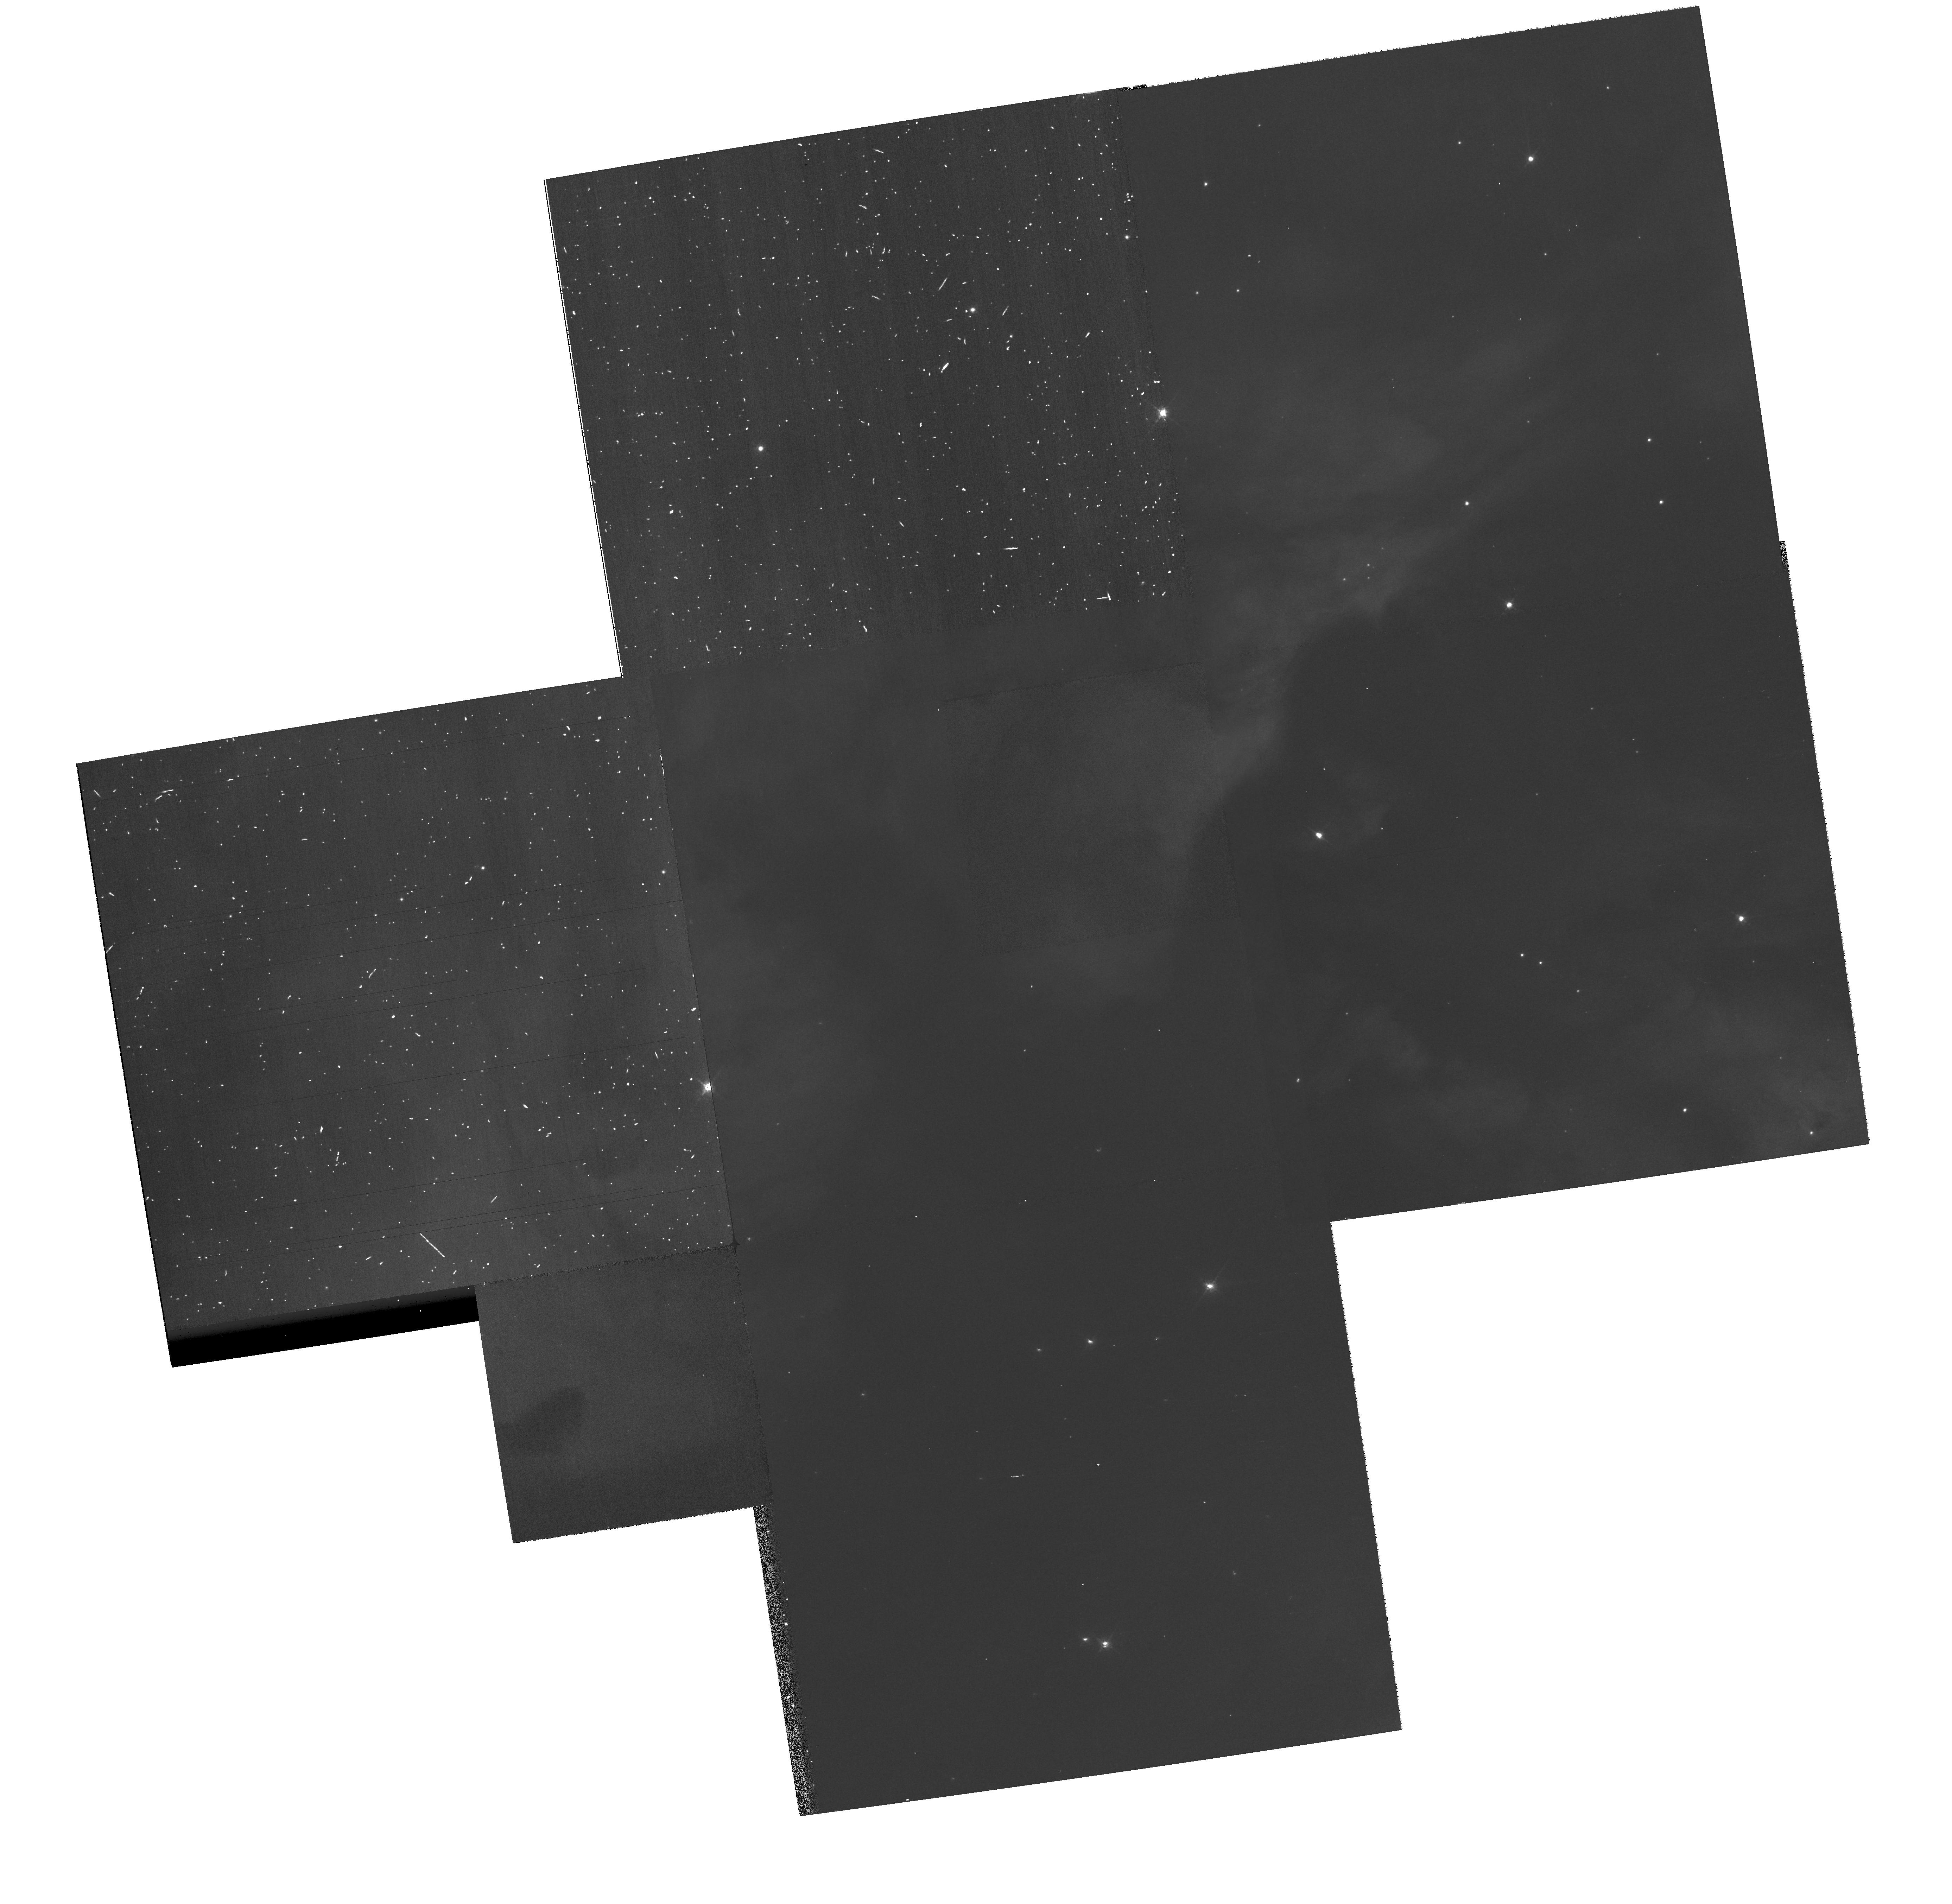
Target: NGC3372-TR16
Instrument: WFPC2/PC
Filter: F656N
Exposure: 23 min
Observation ID: hst_10241_06_wfpc2_pc_f656n_u90006

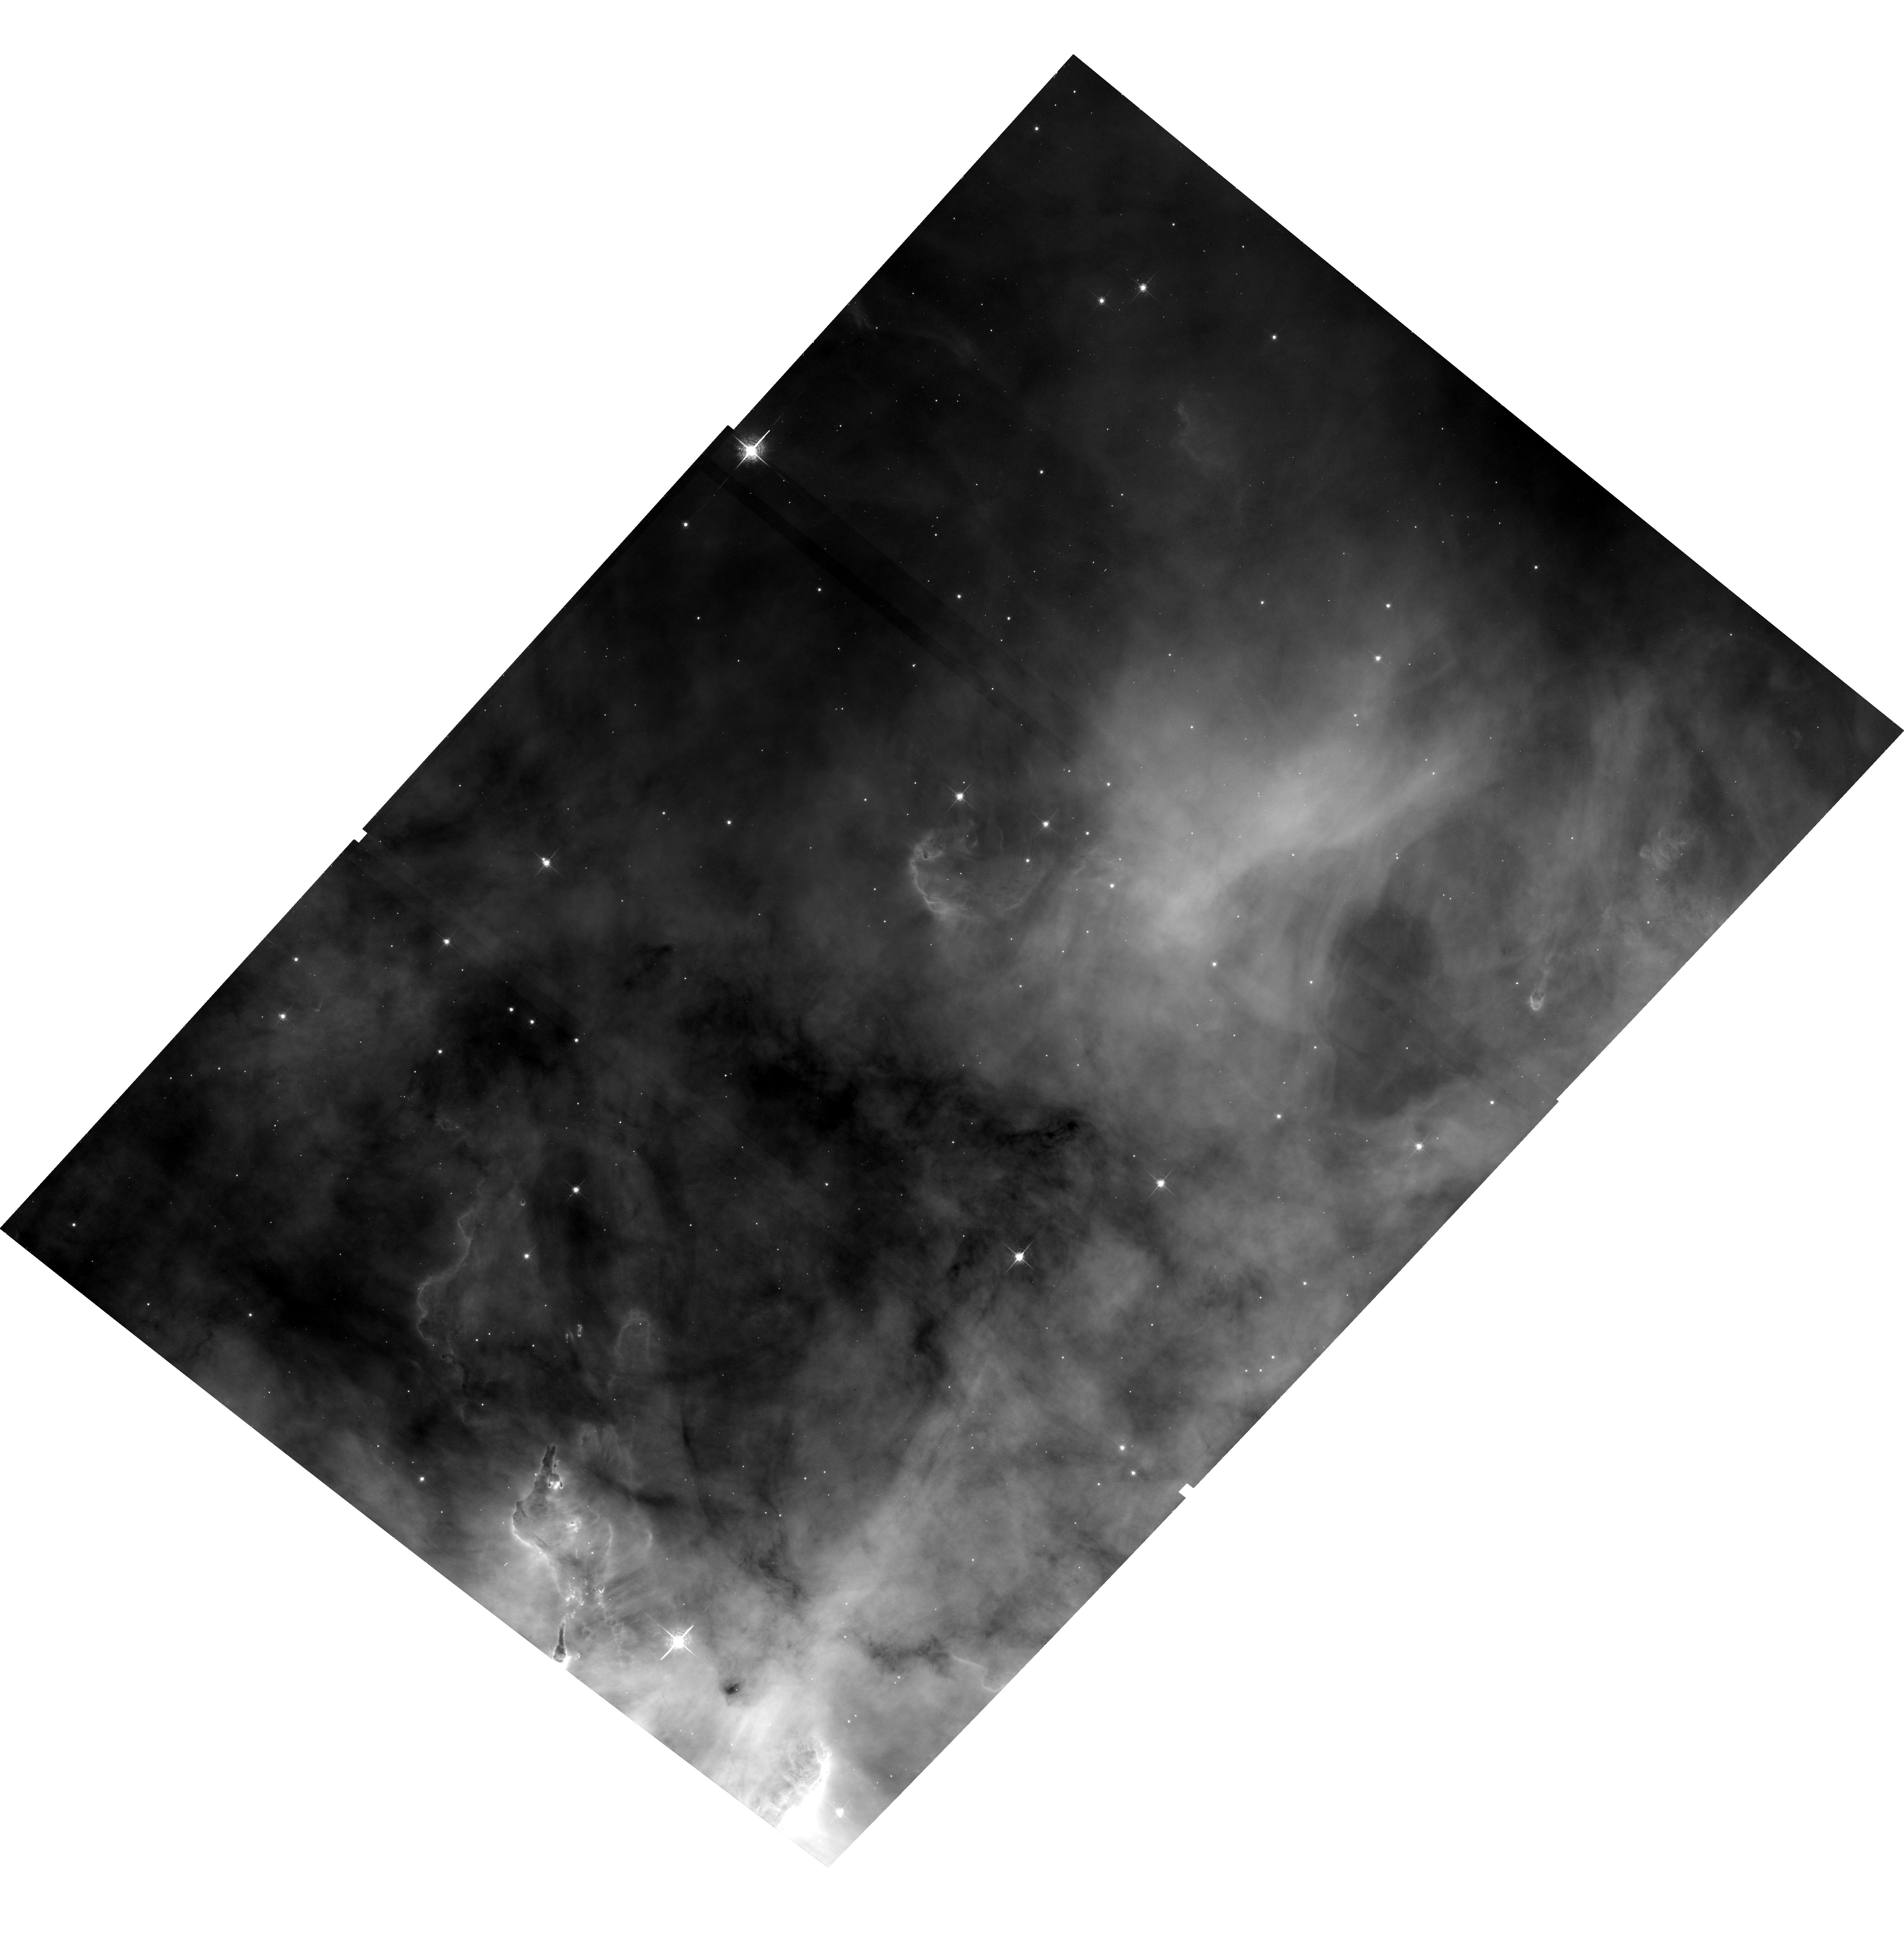
Target: NGC3372-TR14
Instrument: ACS/WFC
Filter: F658N
Exposure: 33 min
Observation ID: hst_10241_b3_acs_wfc_f658n_j900b3

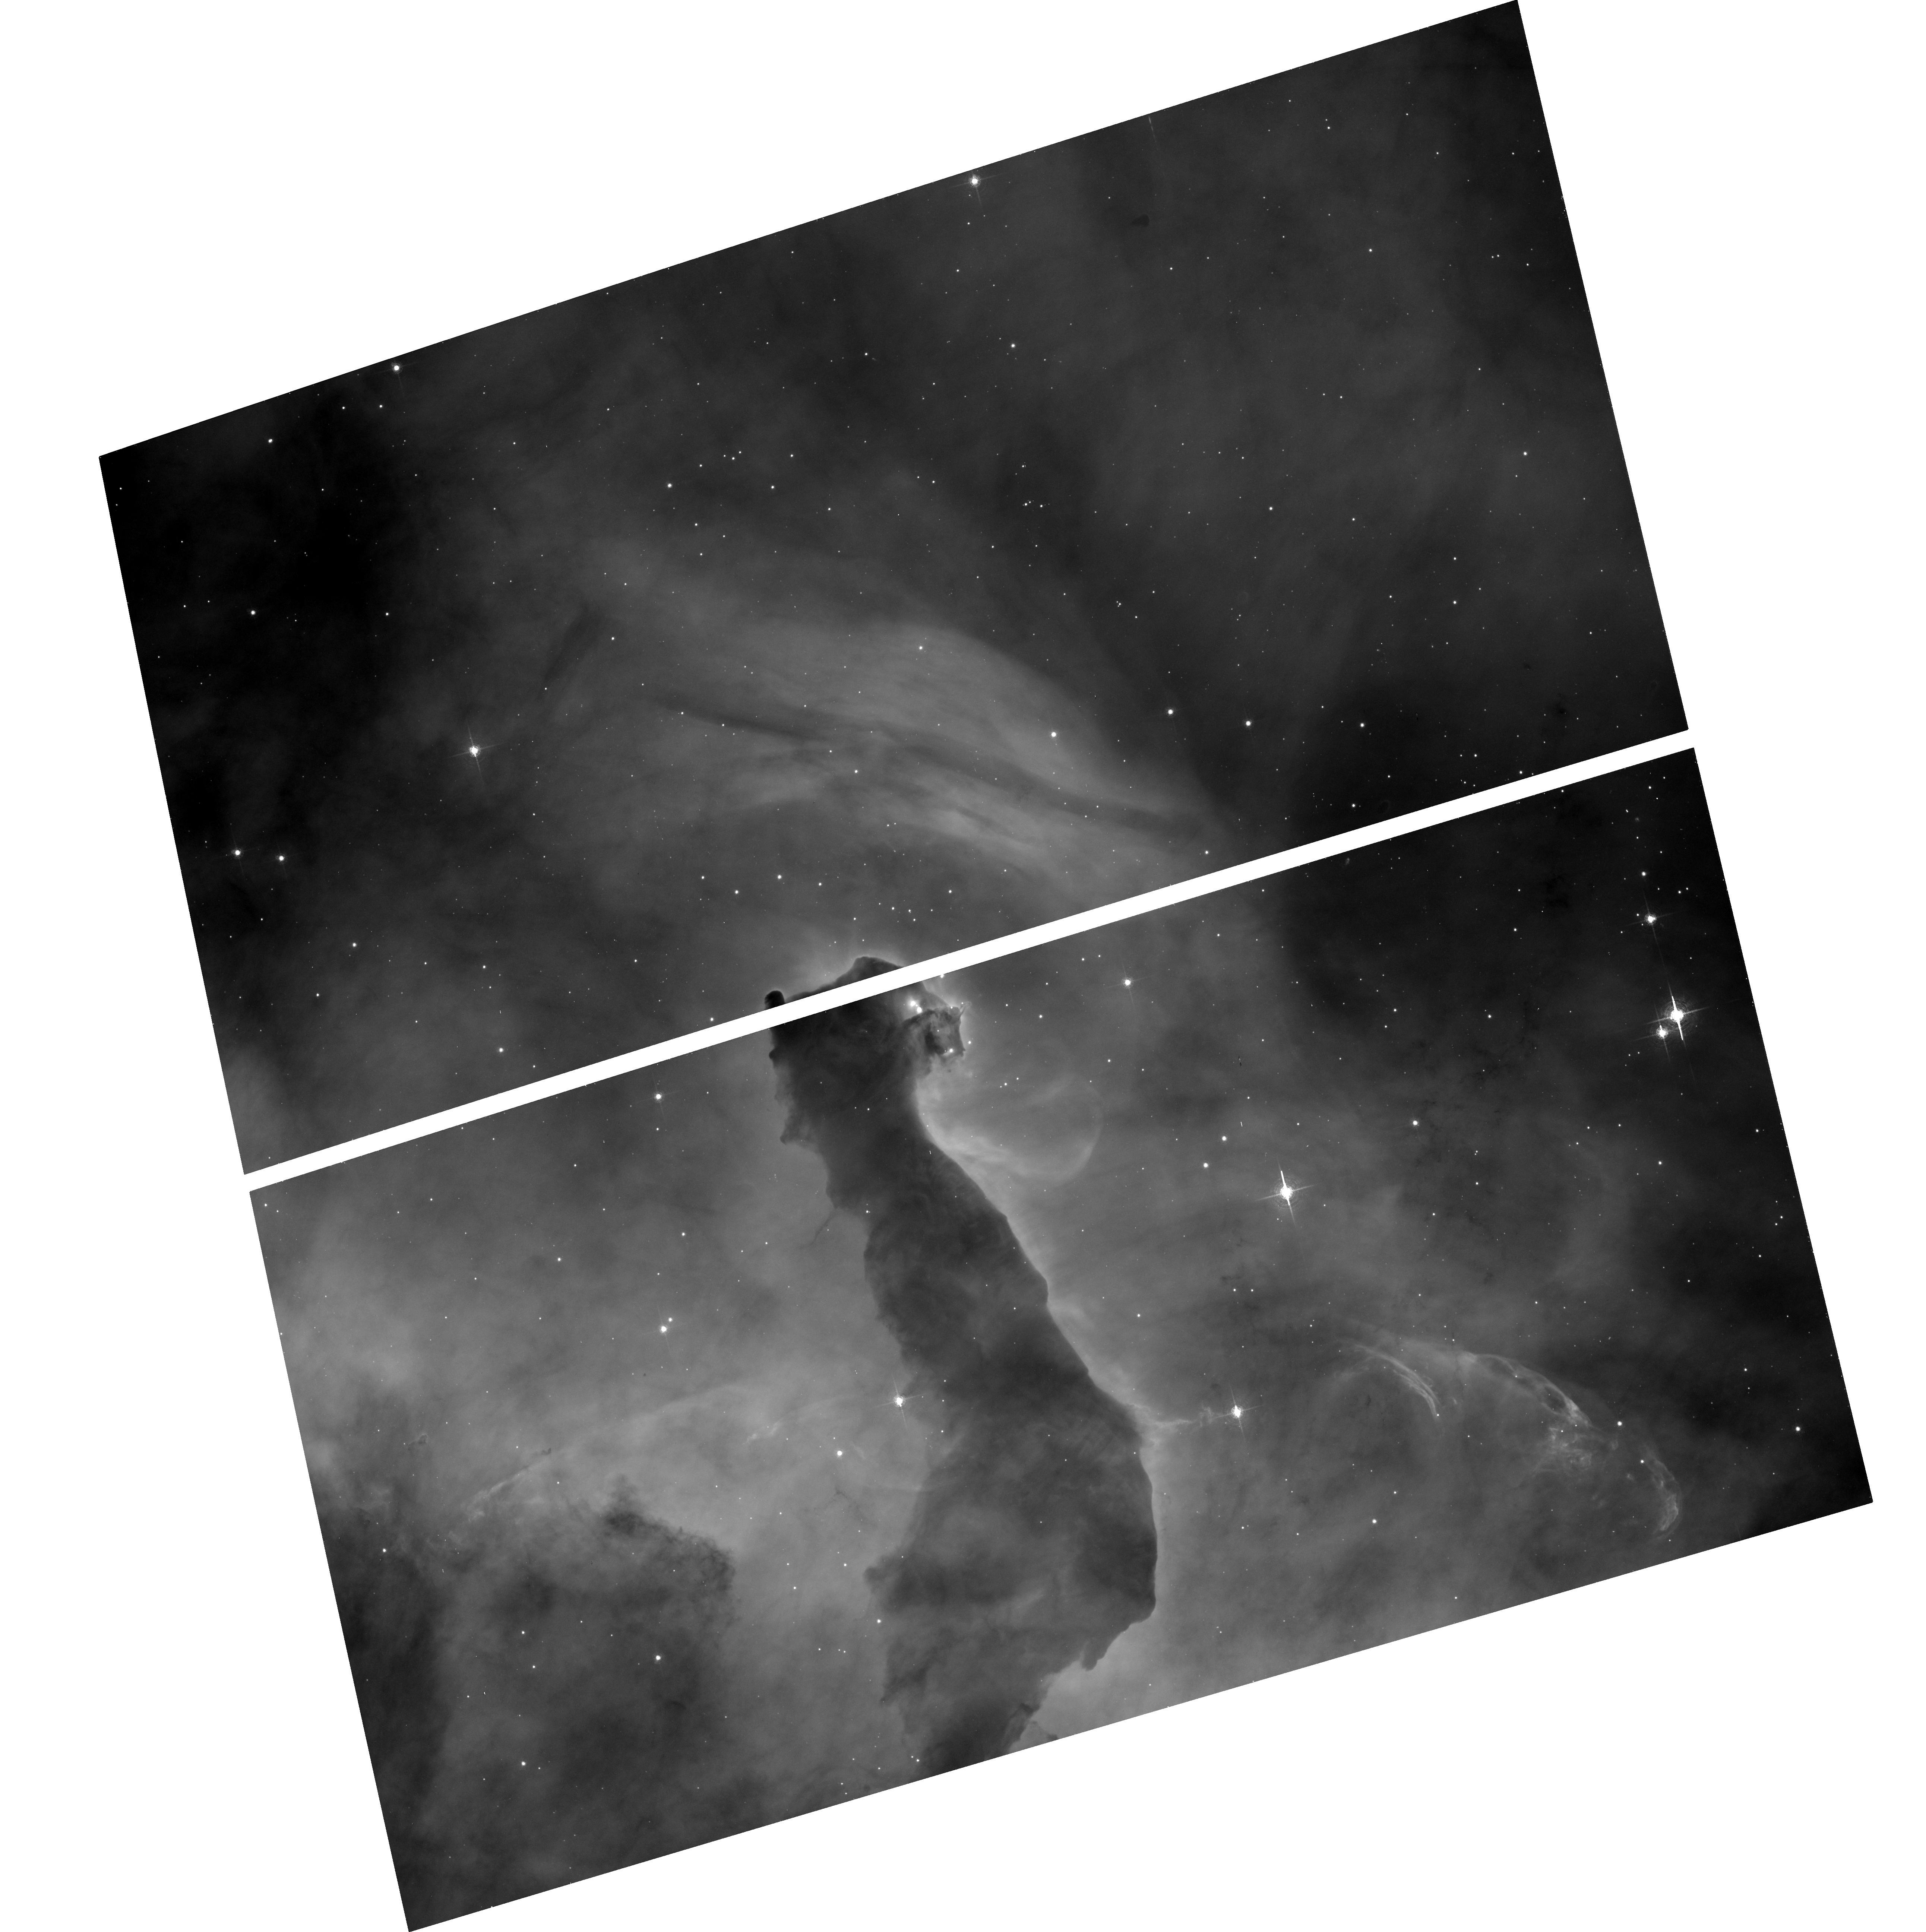
Target: NGC3372-POS23
Instrument: ACS/WFC
Filter: F658N
Exposure: 17 min
Observation ID: hst_10241_a0_acs_wfc_f658n_j900a0

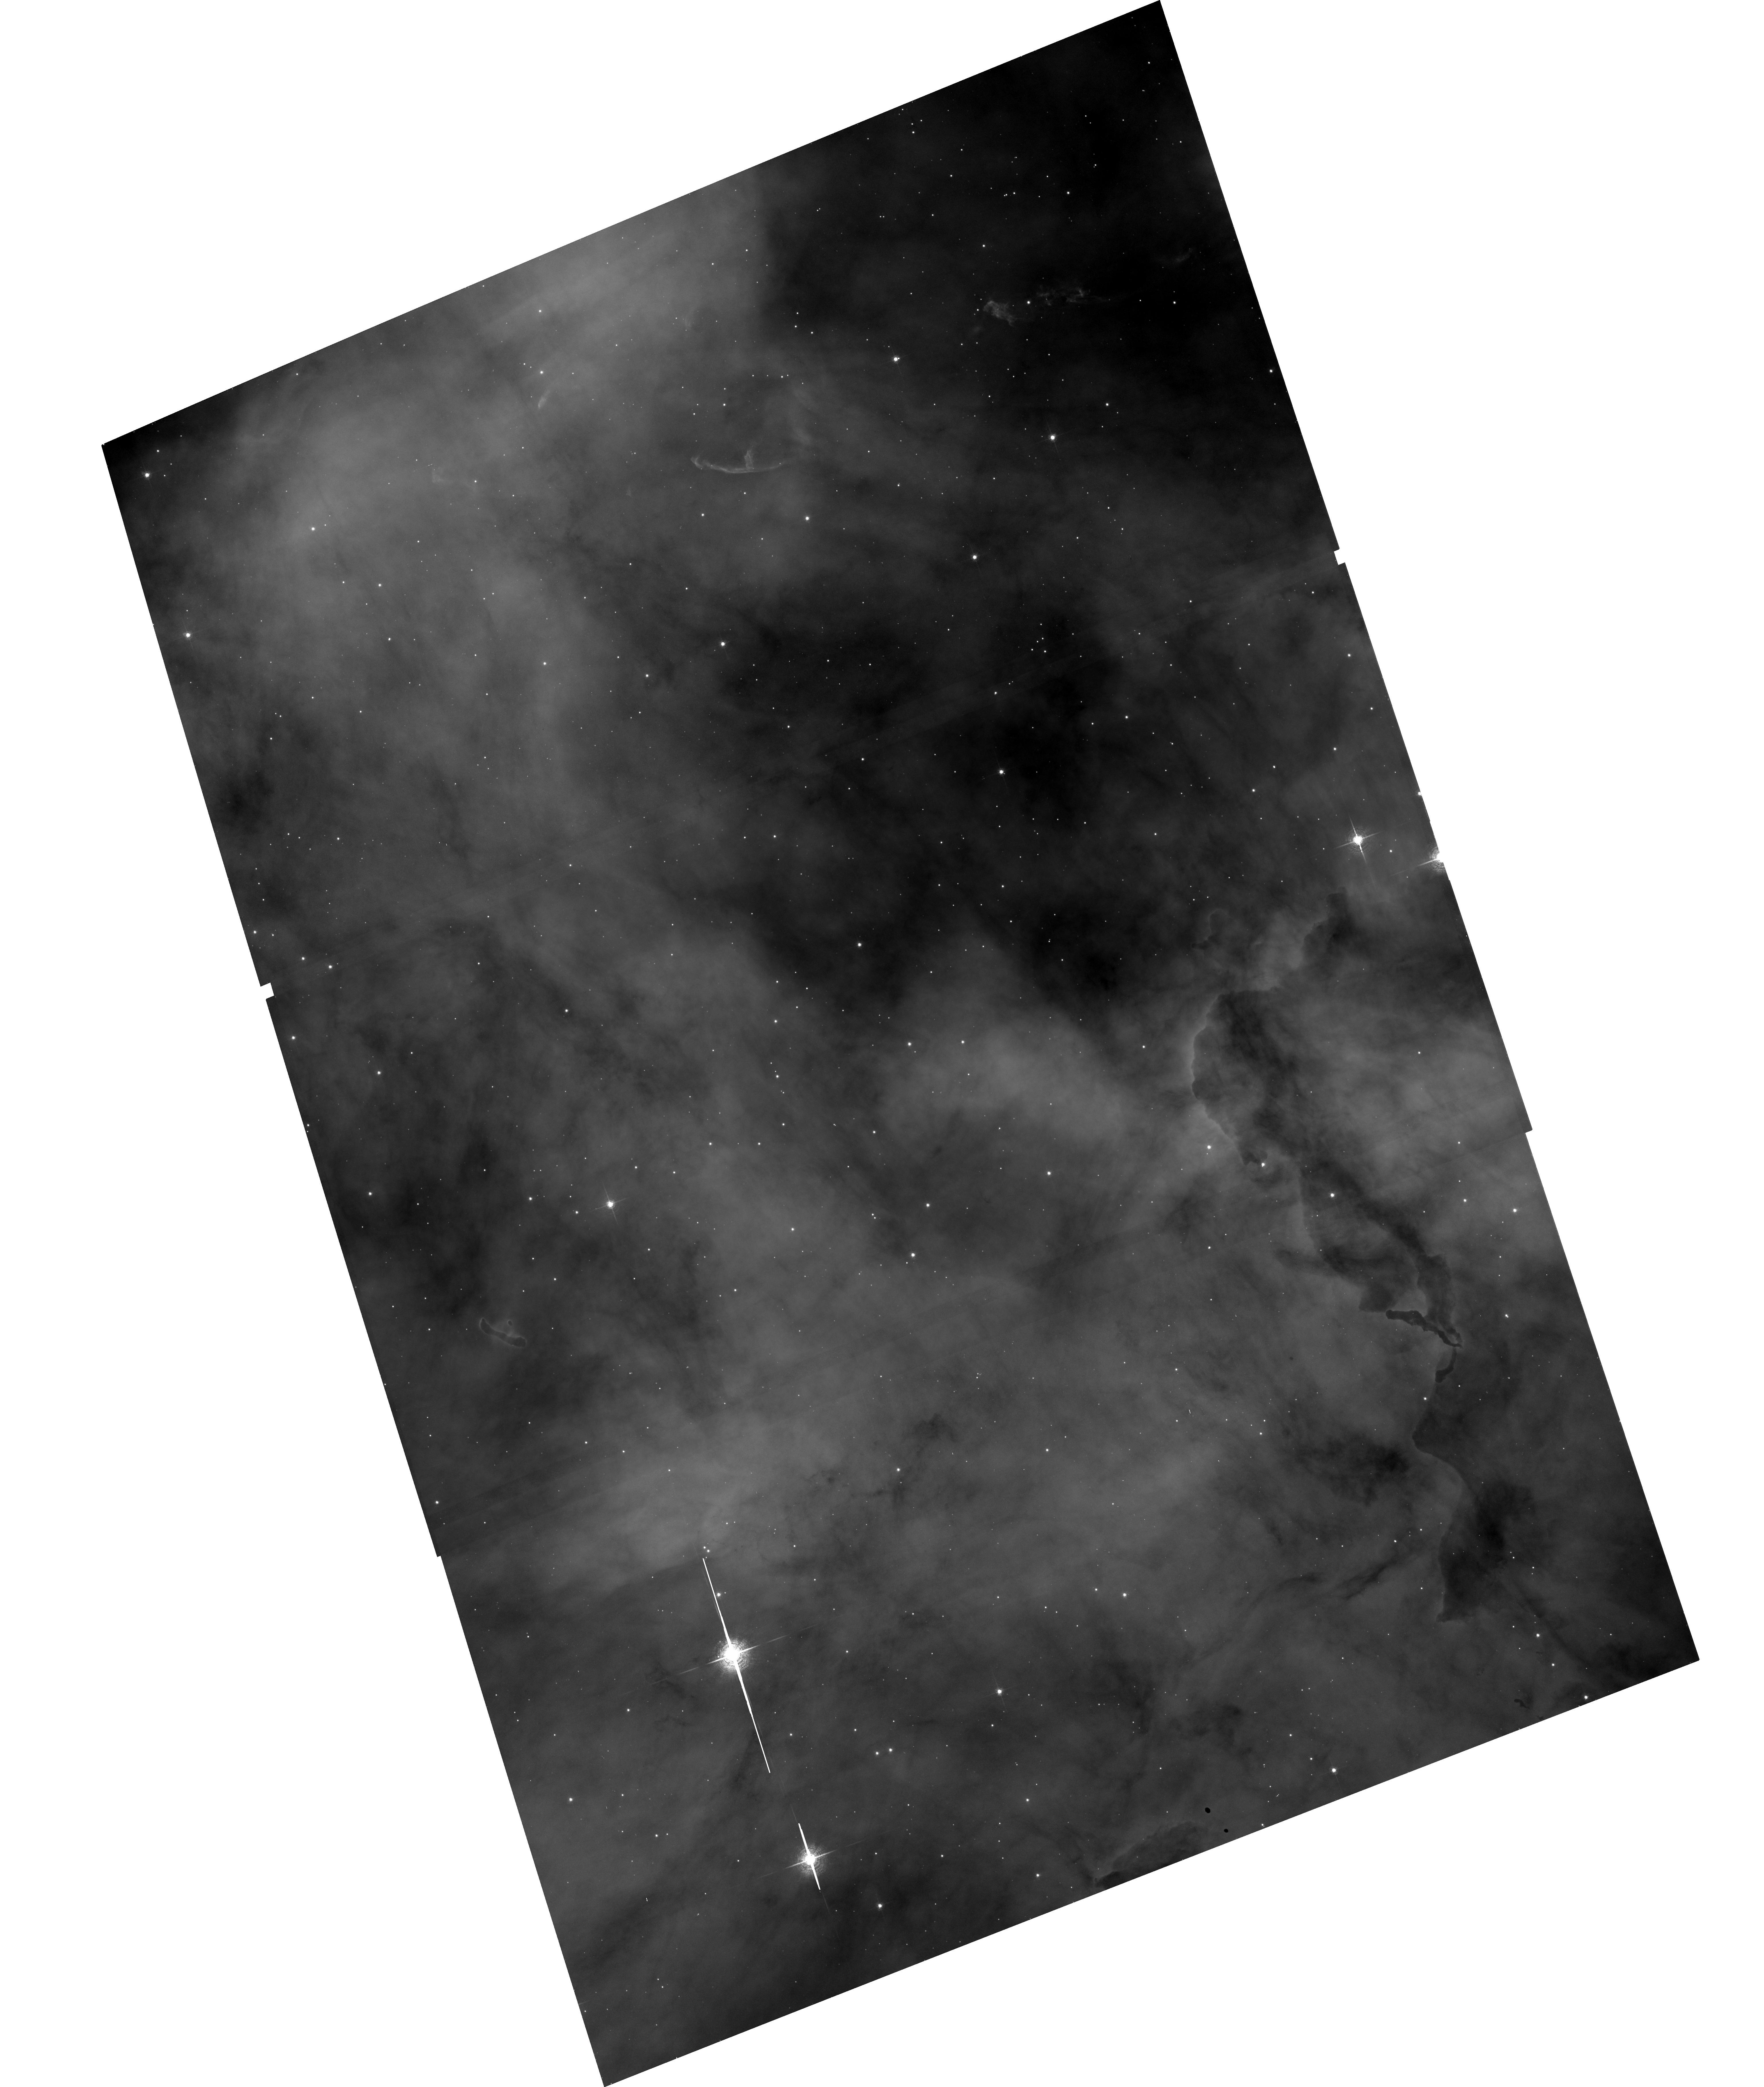
Target: NGC3372-HH666
Instrument: ACS/WFC
Filter: F658N
Exposure: 33 min
Observation ID: hst_10241_b9_acs_wfc_f658n_j900b9

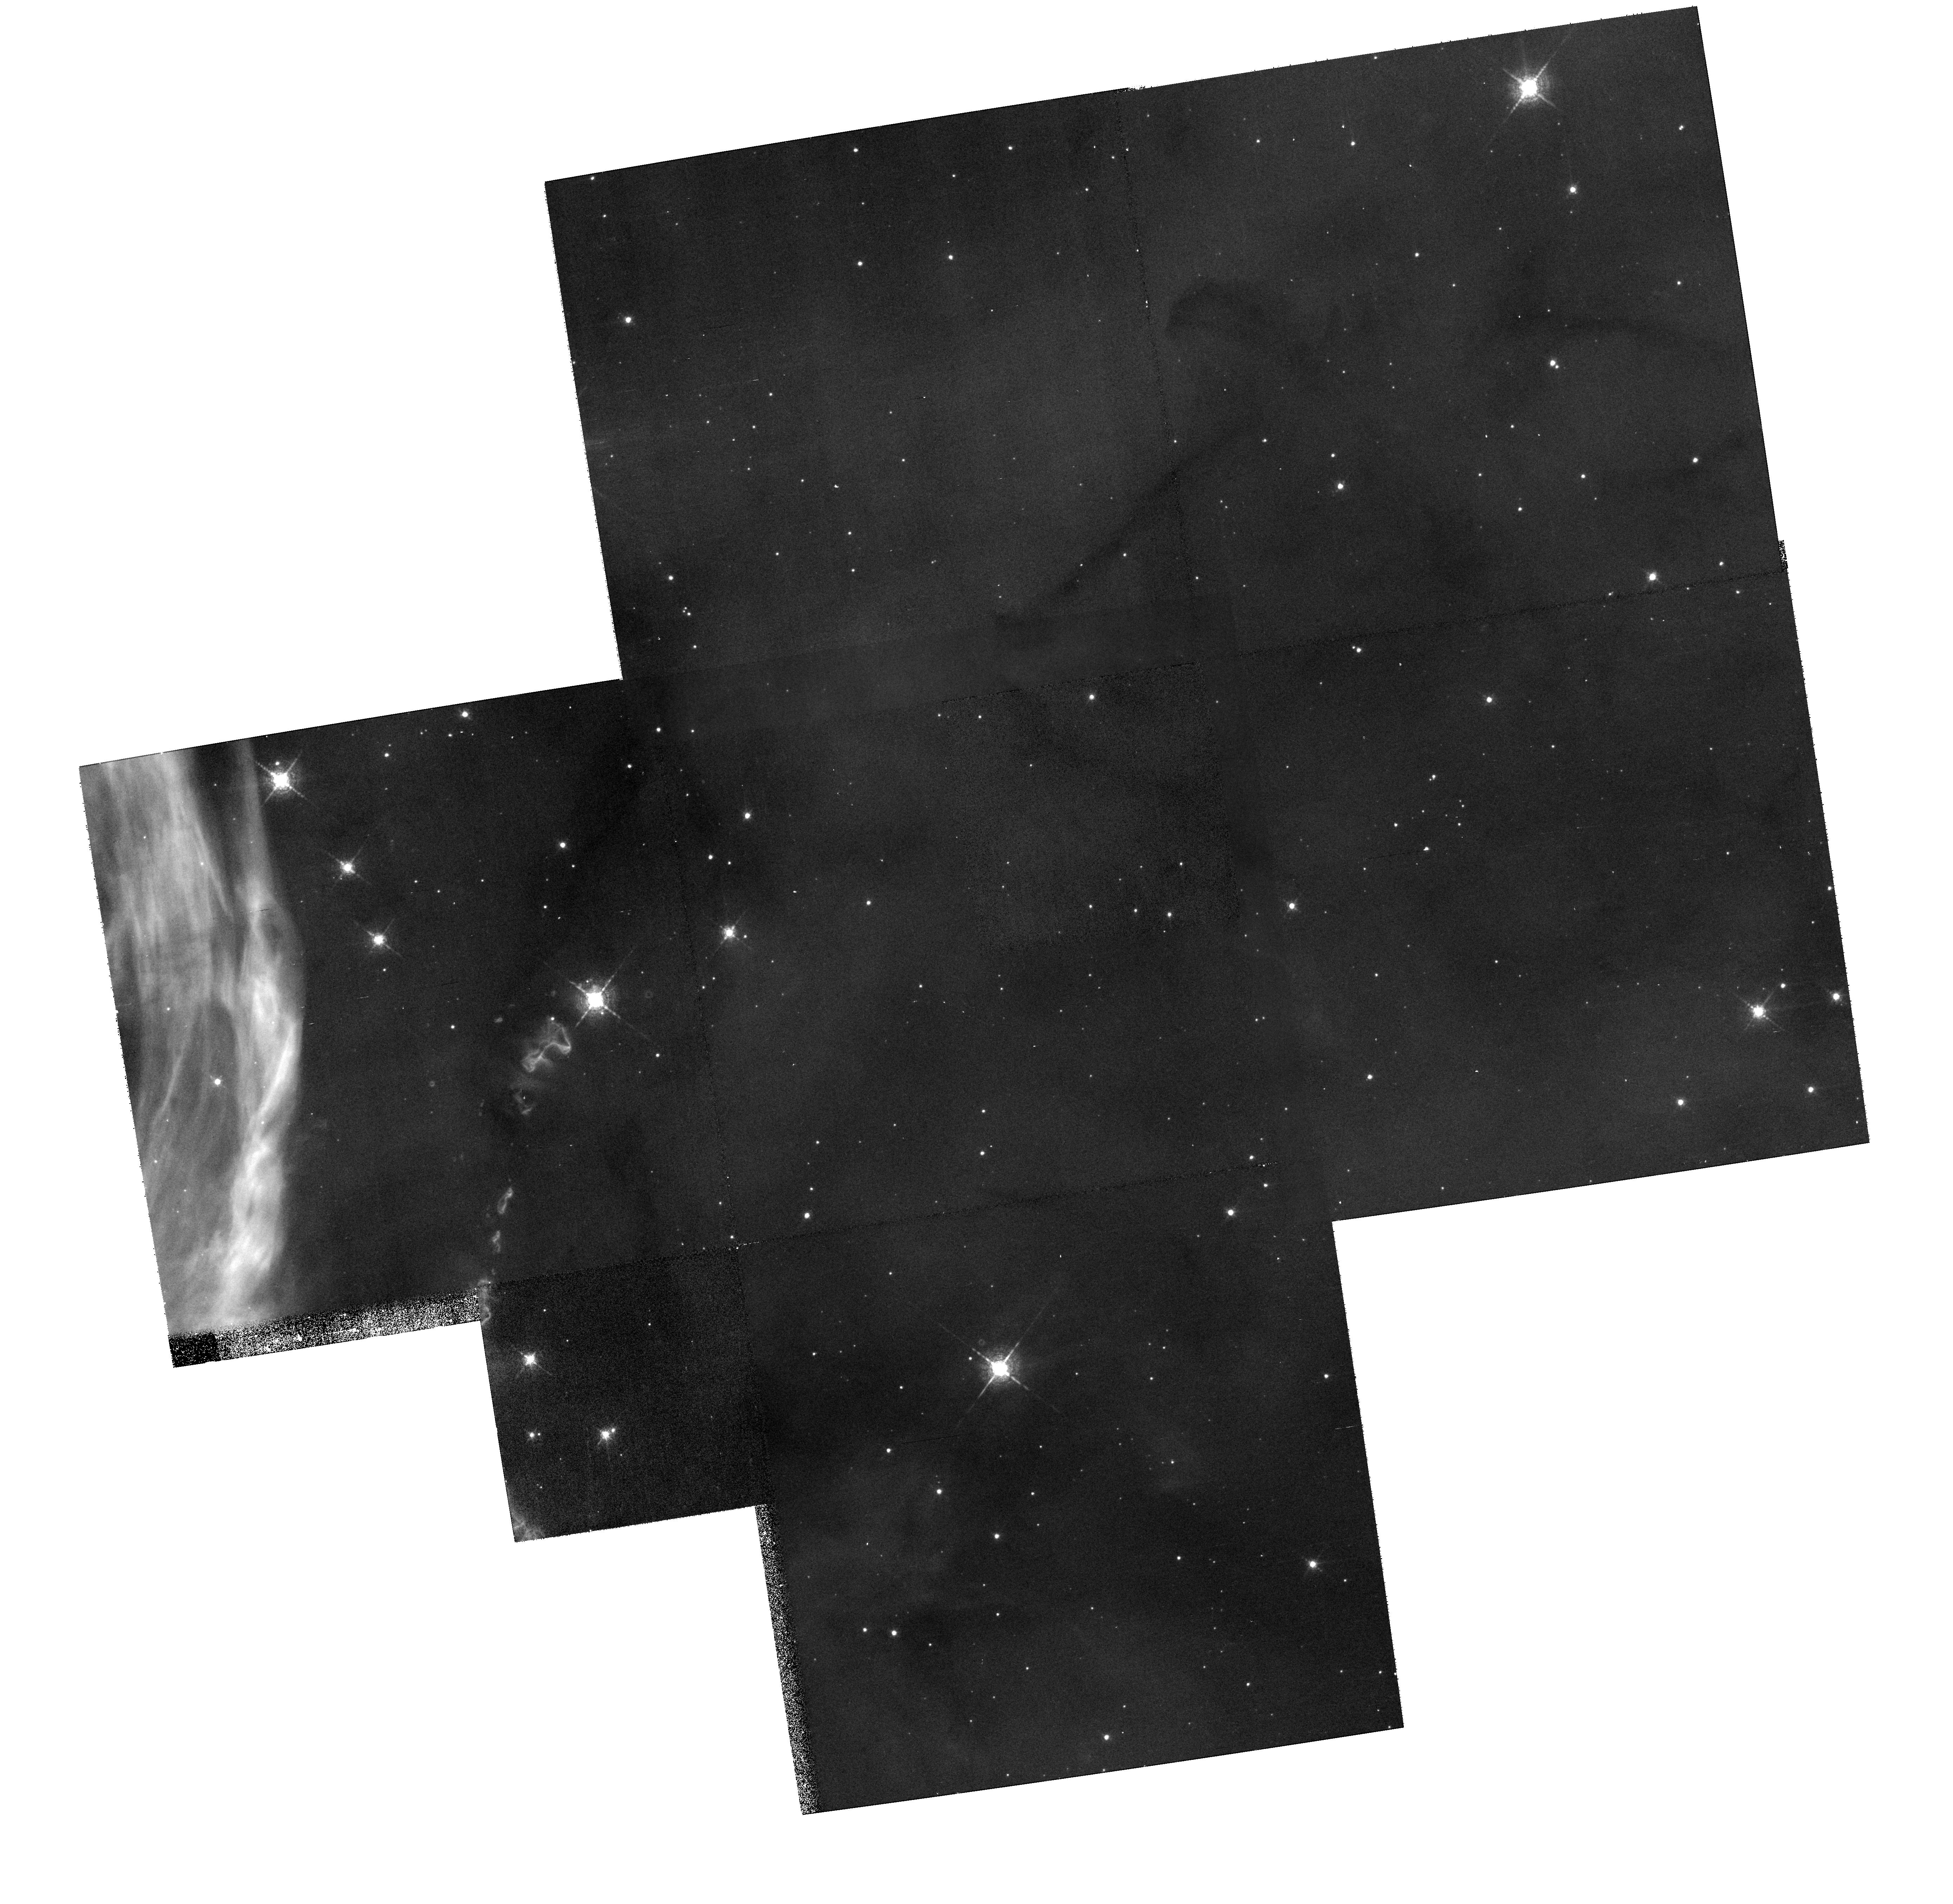
Target: NGC3372-TR14
Instrument: WFPC2/PC
Filter: F673N
Exposure: 23 min
Observation ID: hst_10241_03_wfpc2_pc_f673n_u90003

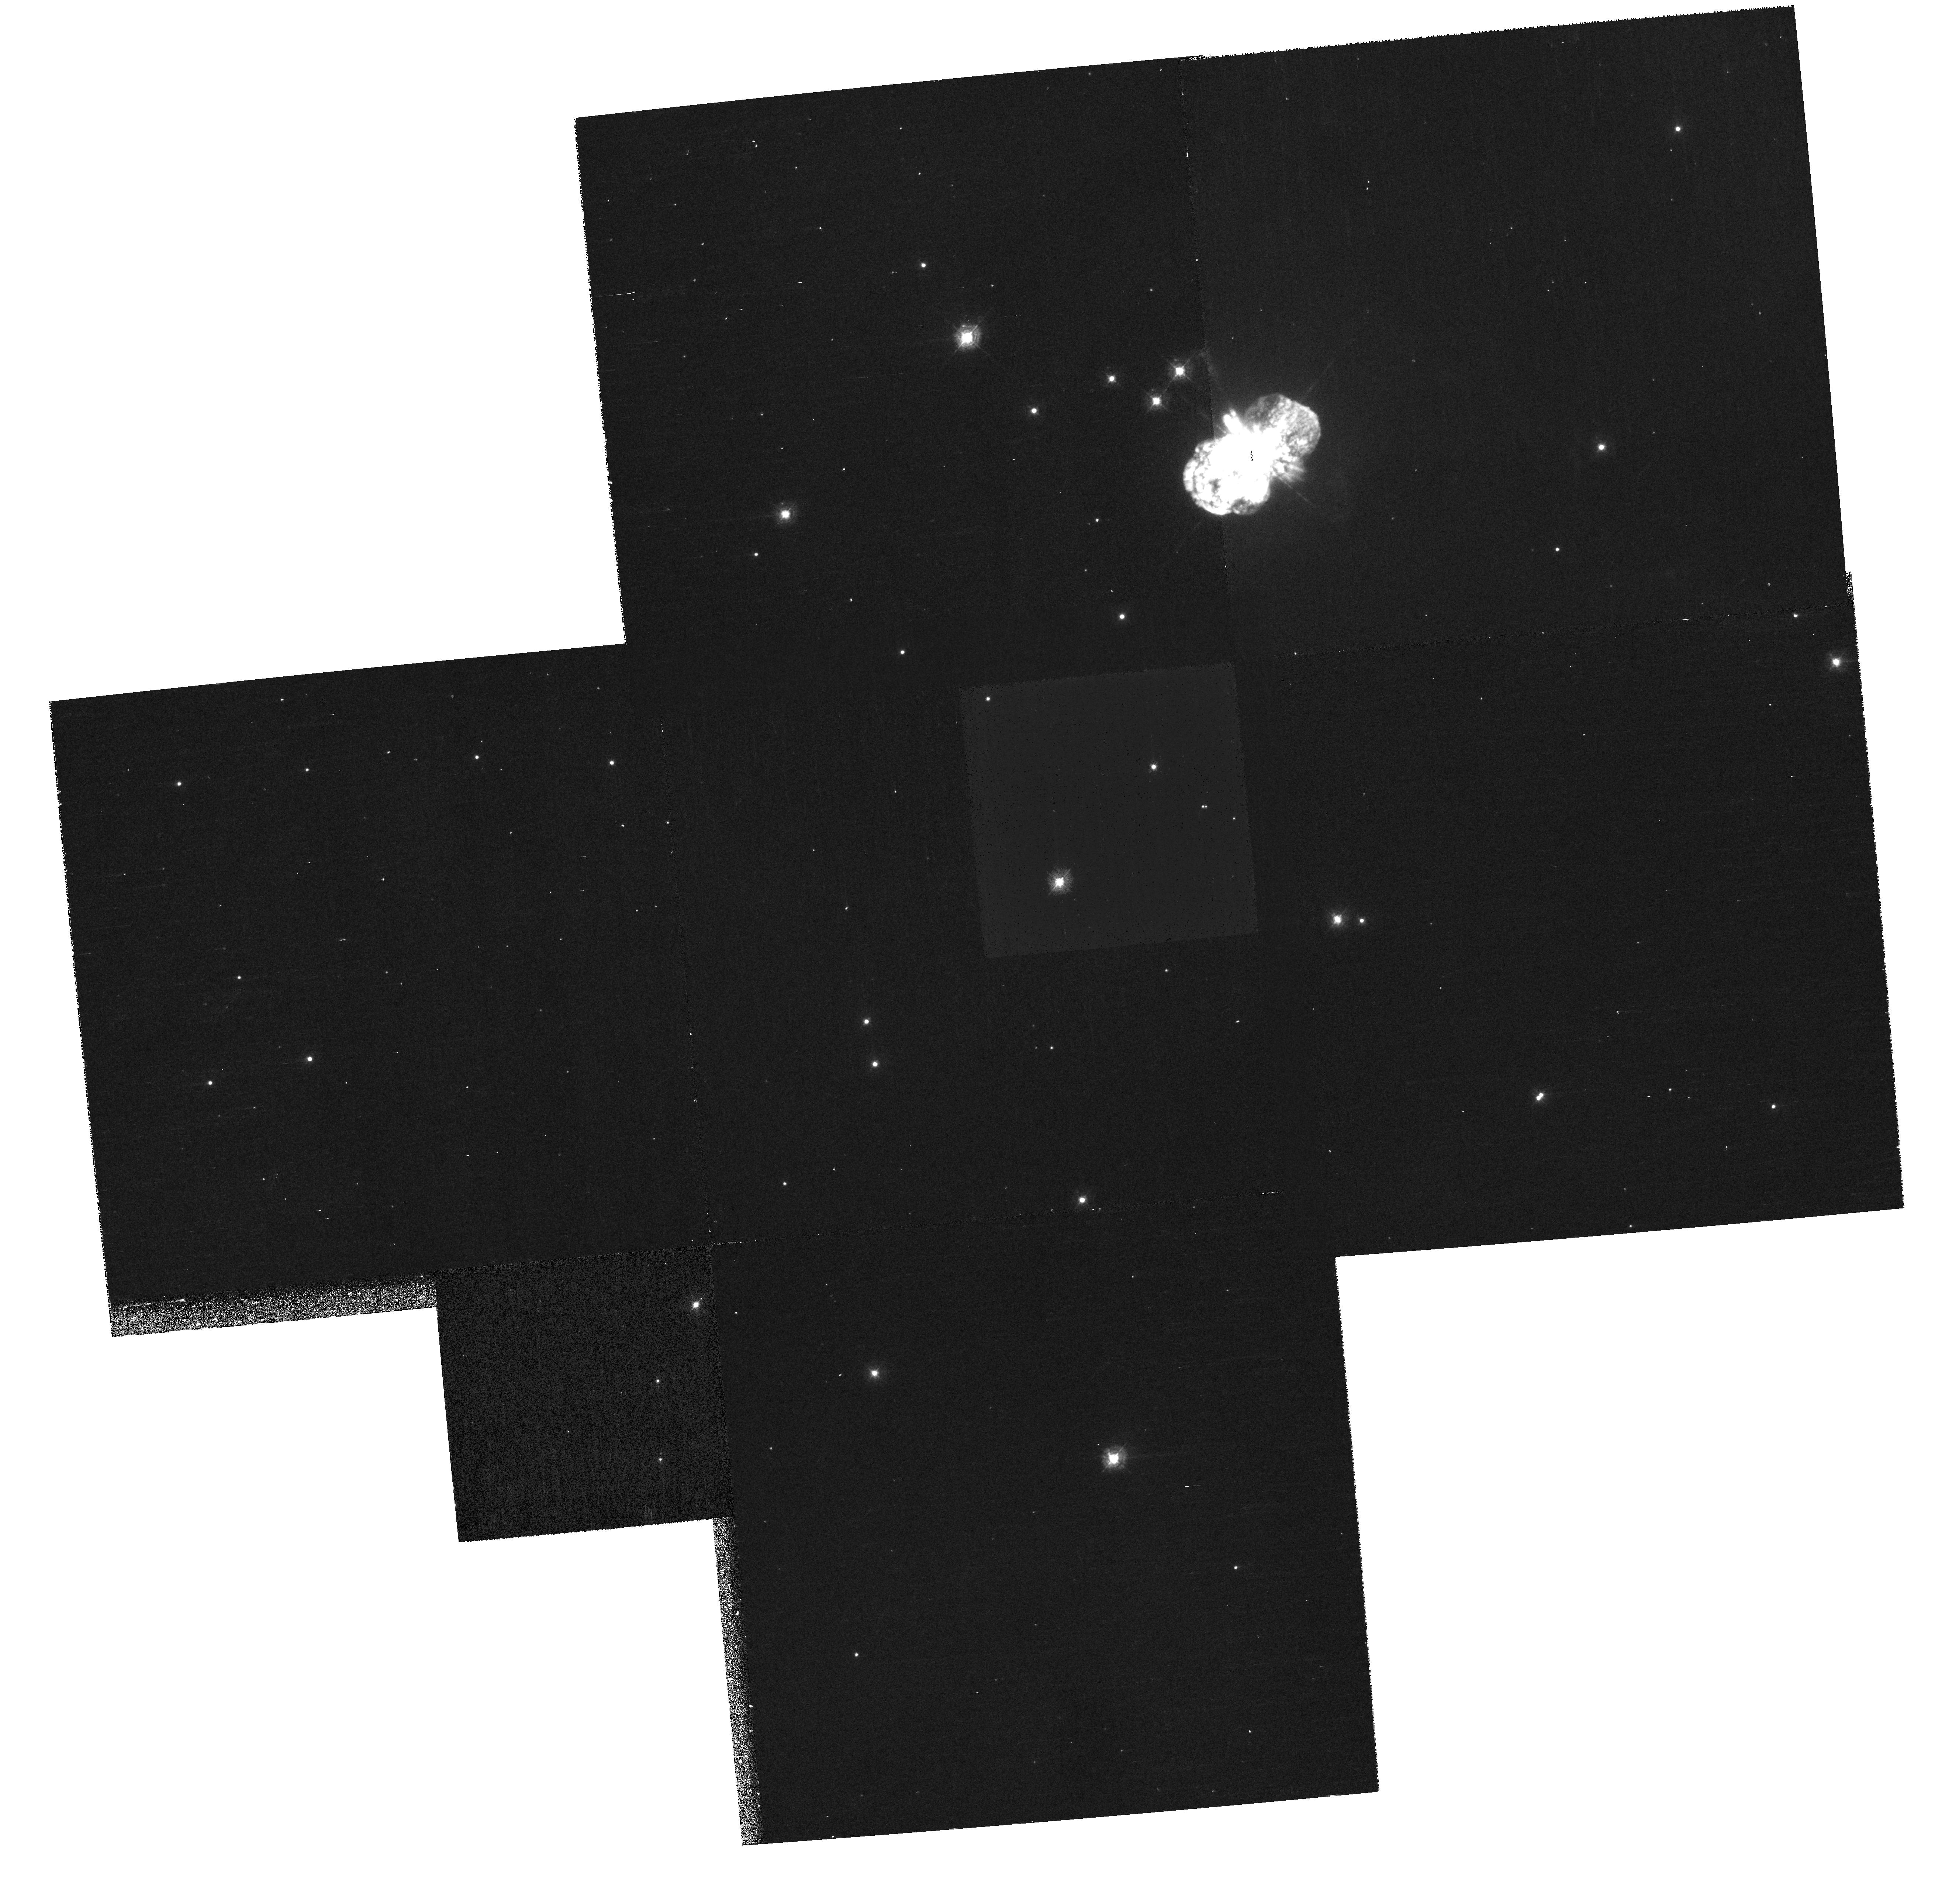
Target: NGC3372-TR16
Instrument: WFPC2/PC
Filter: F375N
Exposure: 23 min
Observation ID: hst_10241_b8_wfpc2_pc_f375n_u900b8

An ACS H-alpha Survey of the Carina Nebula (PI: Smith, Nathan)

We propose an H-alpha ACS imaging survey covering 540 square arcminutes of the Carina Nebula, including an unbiased survey of the bright core, and several prominent dust pillars in the rich southern region of the nebula. Carina provides an important link between well-studied nearby H II regions like Orion, and more distant mini-starbusts like 30 Doradus. CVZ orbits will allow extremely efficient use of HST to map a large area of this complex and important region -- more than 95 percent of the proposed survey will be observed by HST for the first time. This survey will provide a complete census of microjets, proplyds, and silhouette disks with diameters as small as 200 AU, enough to spatially resolve disks like those in Orion, and will provide the first catalog of outflows (jets) from embedded low-mass stars, thin filamentary shocks, and wind-wind collisions in Carina. An accurate census of these phenomena is needed to characterize the star formation activity and gas dynamics as a function of position in the nebula, and to determine if models for protoplanetary disk evaporation from Orion are applicable in more extreme regions. Our previous ground-based optical and IR surveys have already revealed dozens of candidates for this type of activity -- but this is just the tip of the iceberg. Our proposed HST/ACS survey promises to be a bonanza for understanding ongoing low-mass star formation influenced by extremely high-mass stars.